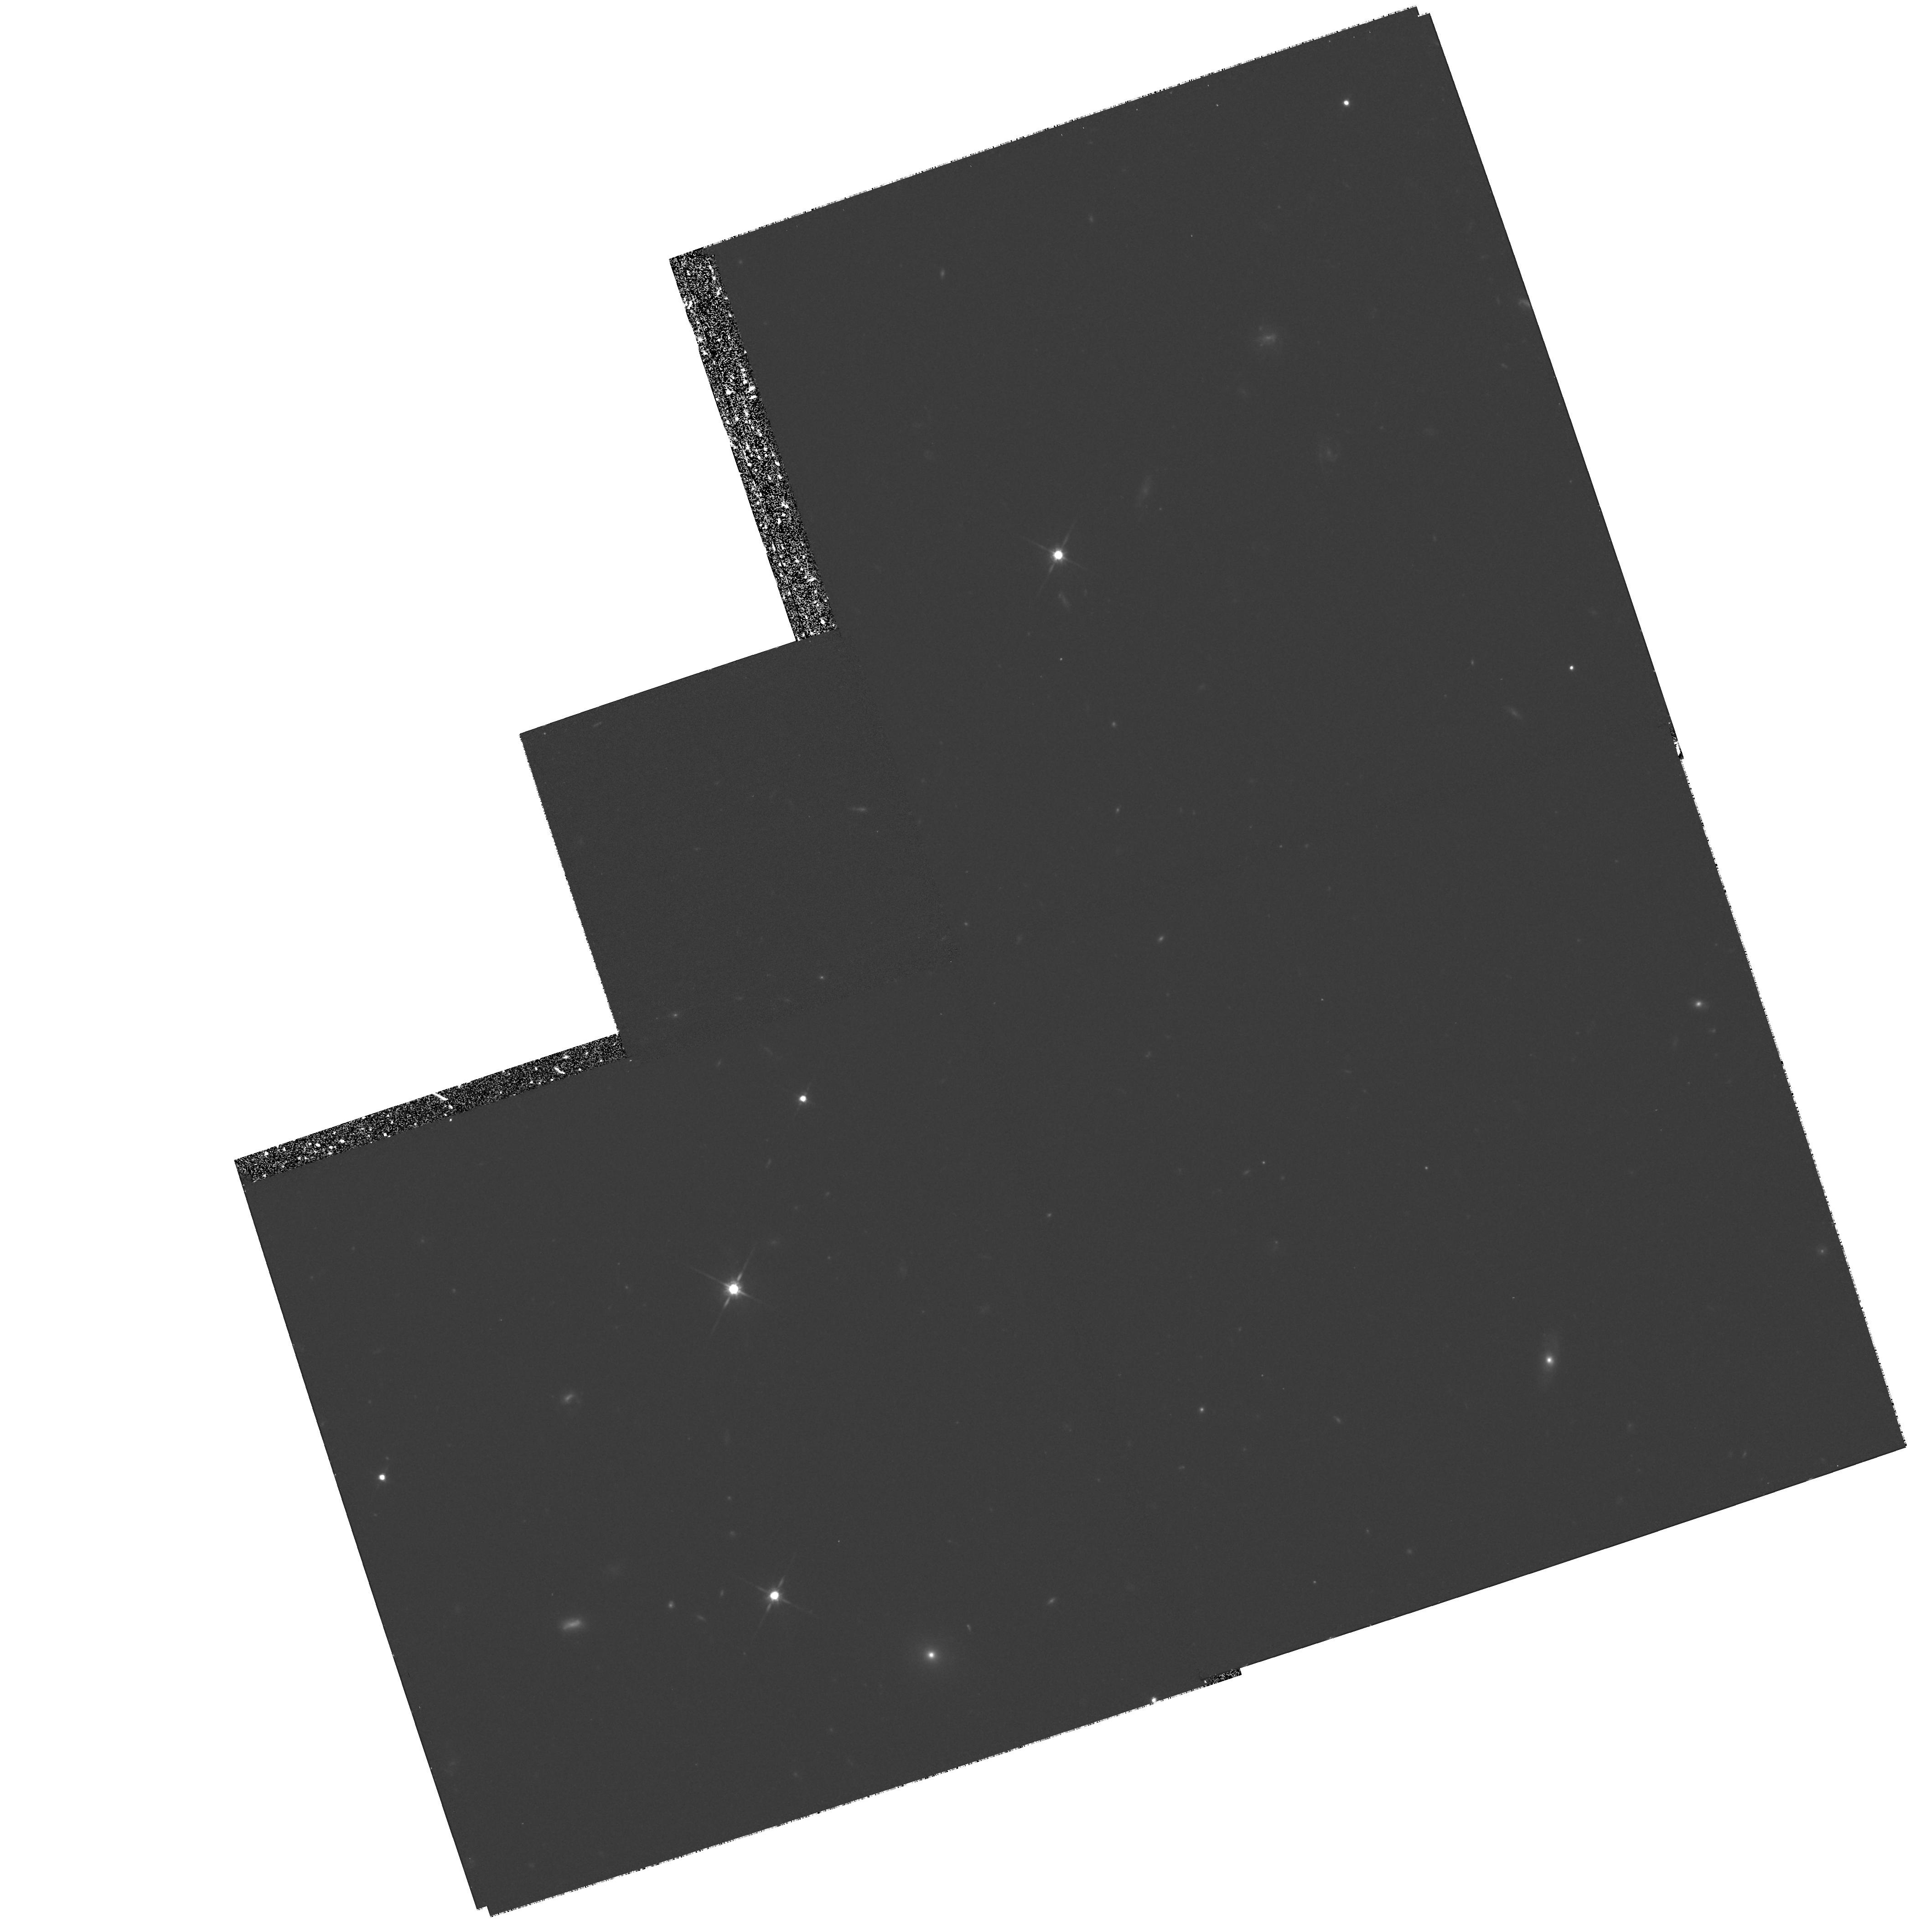
Target: PHL957-GAL. Instrument: WFPC2/PC. Filter: F814W. Exposure: 1.4 h. Observation ID: hst_6564_03_wfpc2_pc_f814w_u54k03

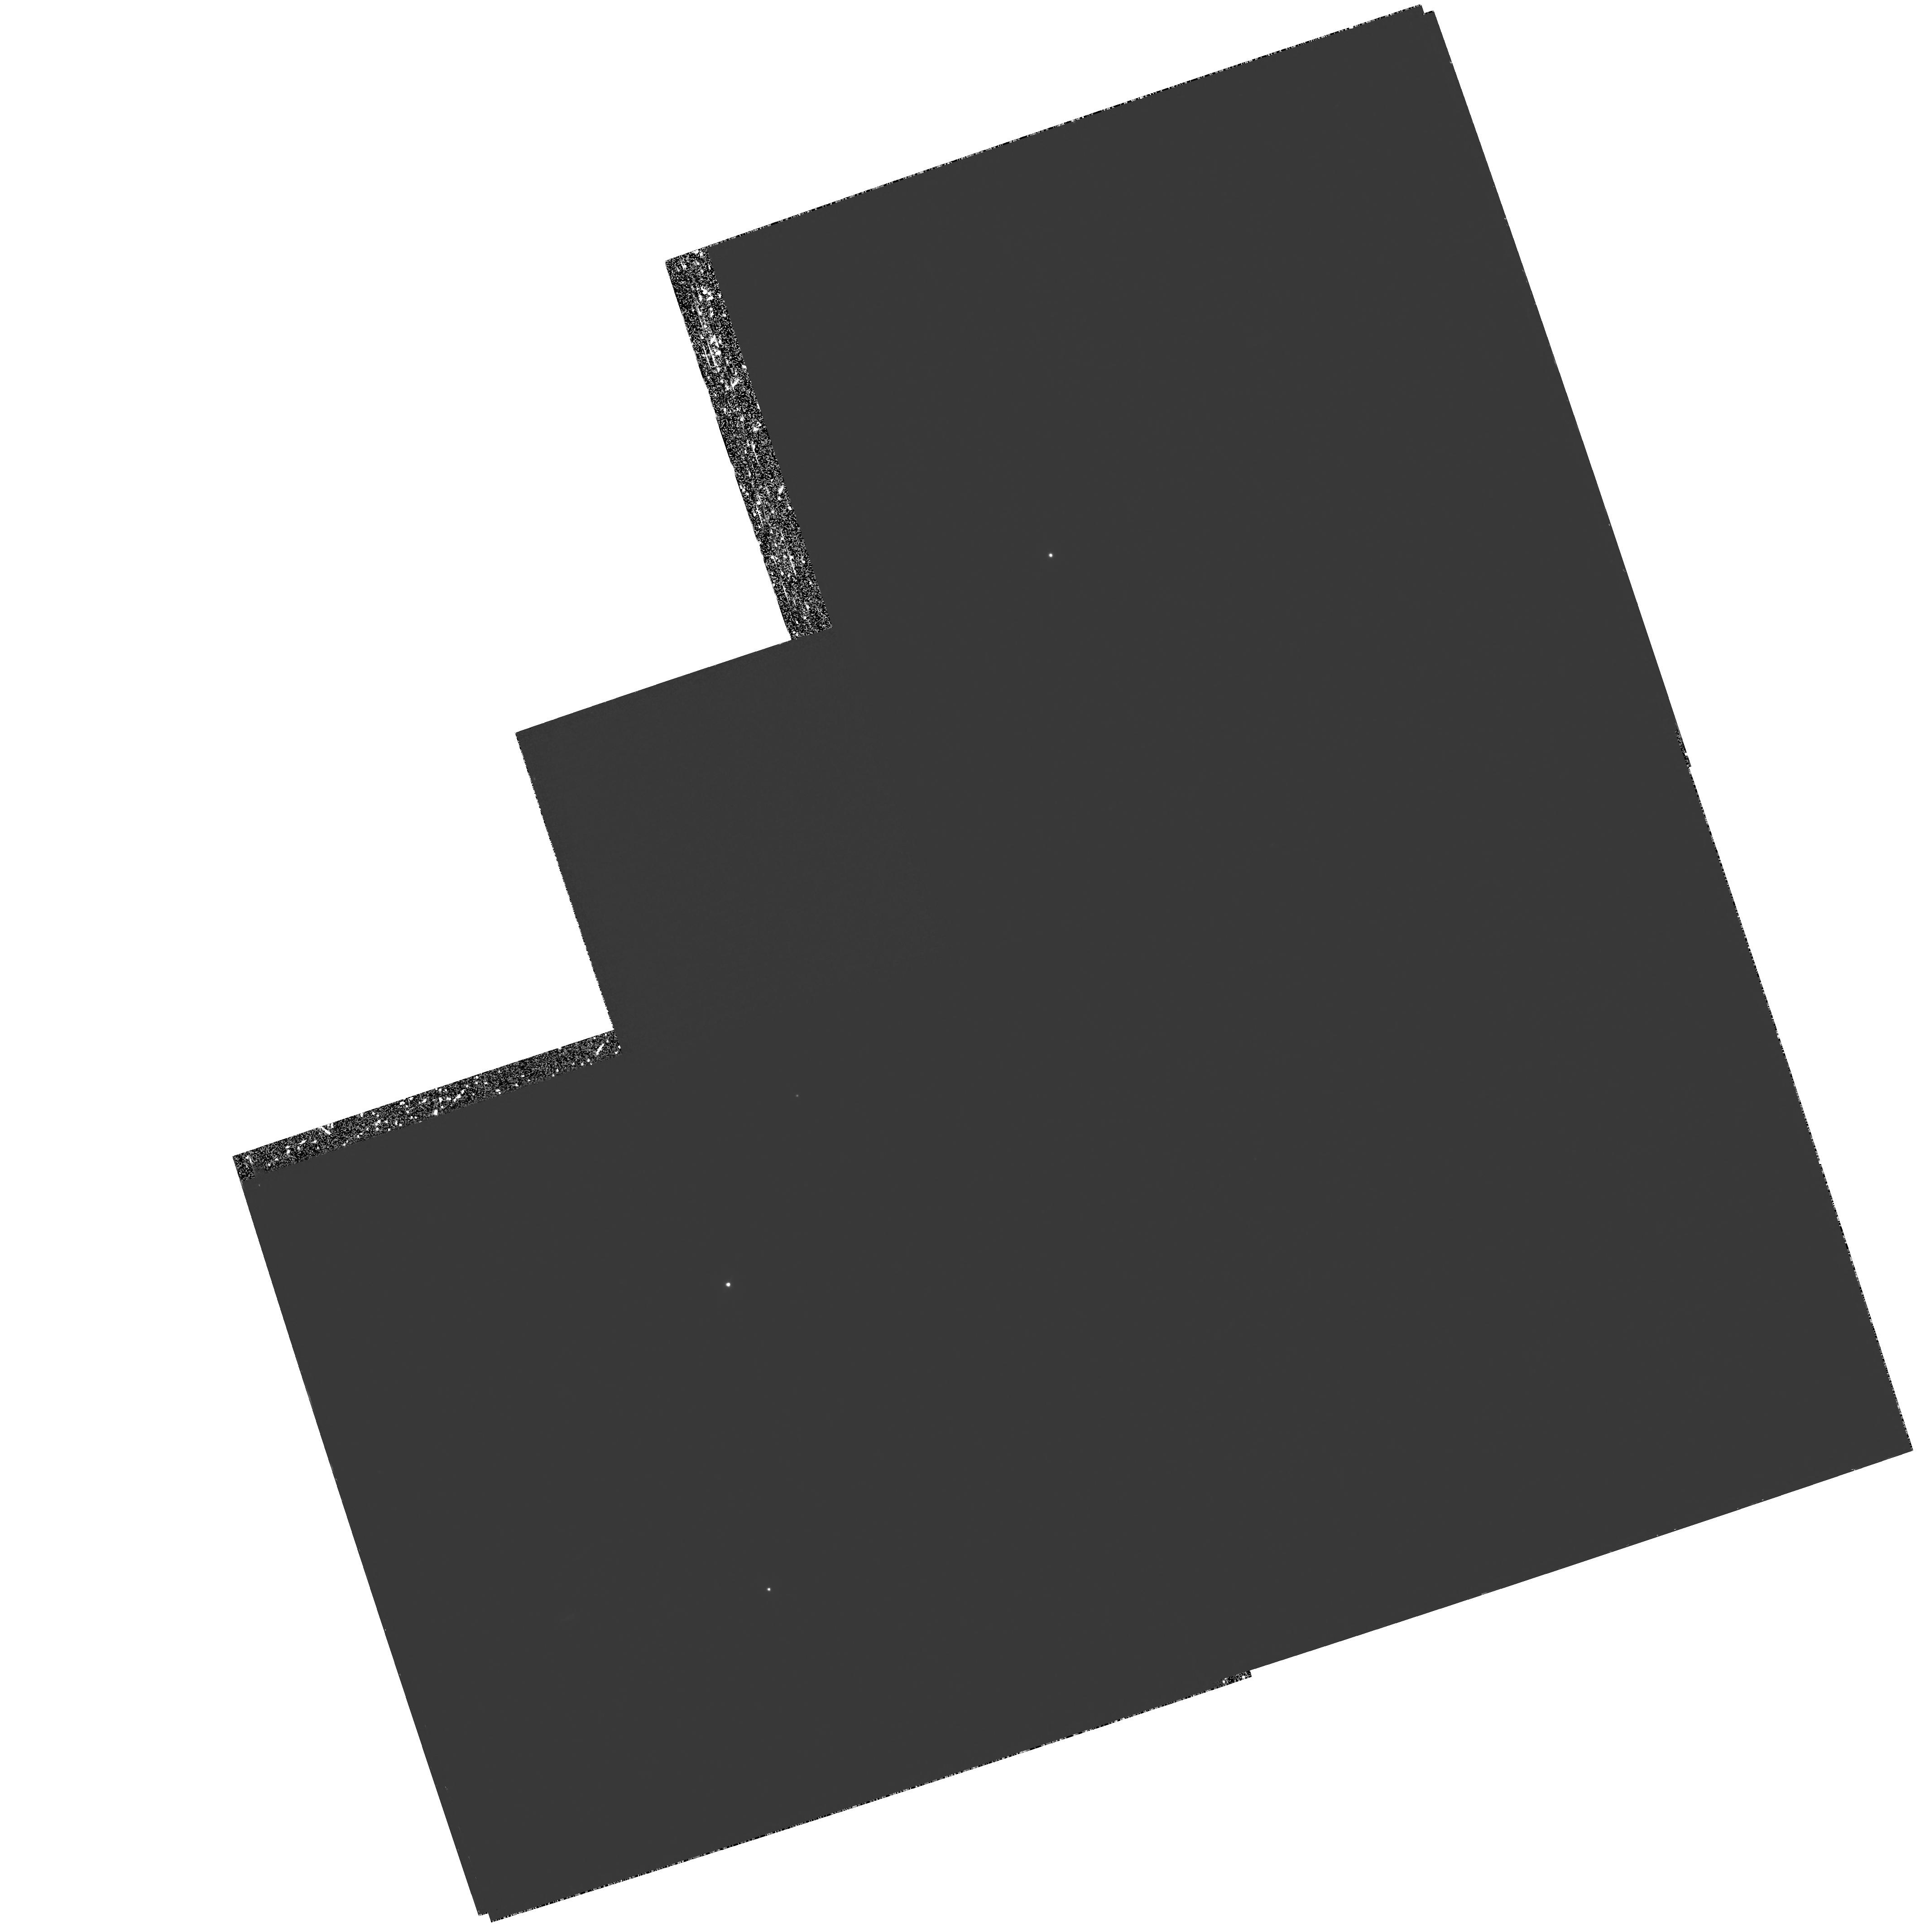
Target: PHL957-GAL. Instrument: WFPC2/PC. Filter: F410M. Exposure: 5.7 h. Observation ID: hst_6564_01_wfpc2_pc_f410m_u54k01

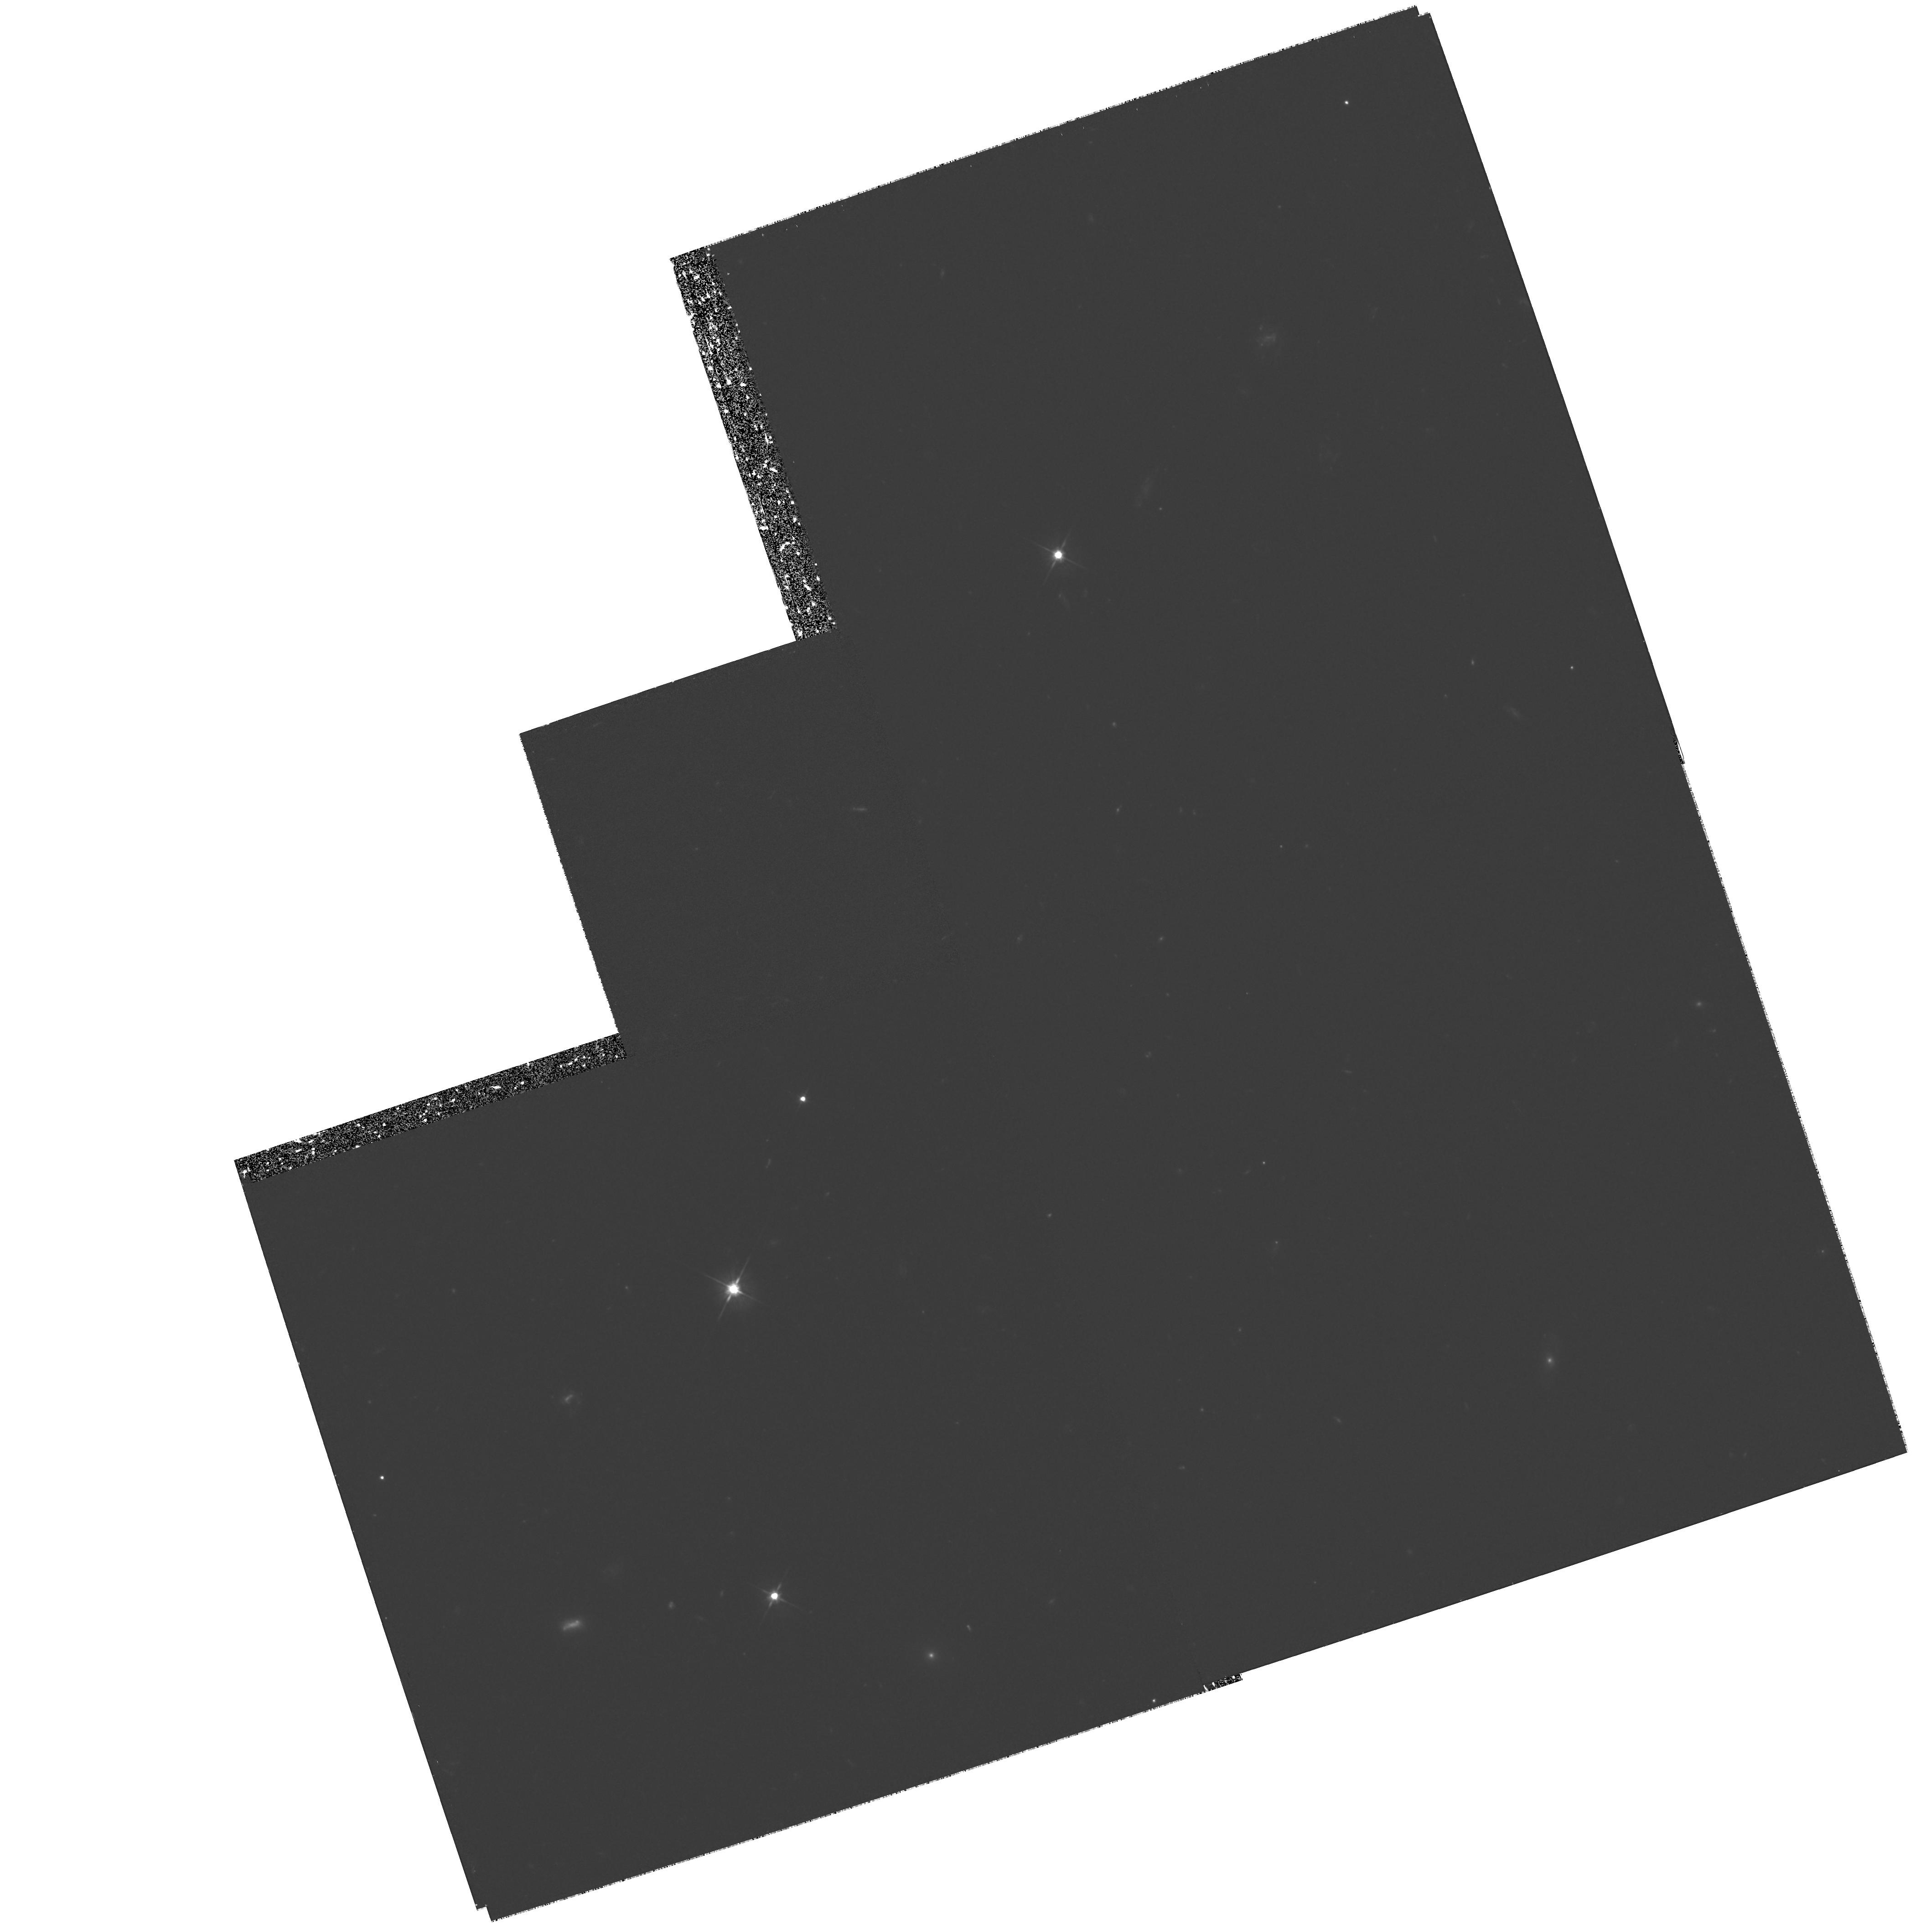
Target: PHL957-GAL. Instrument: WFPC2/PC. Filter: F555W. Exposure: 2.1 h. Observation ID: hst_6564_03_wfpc2_pc_f555w_u54k03

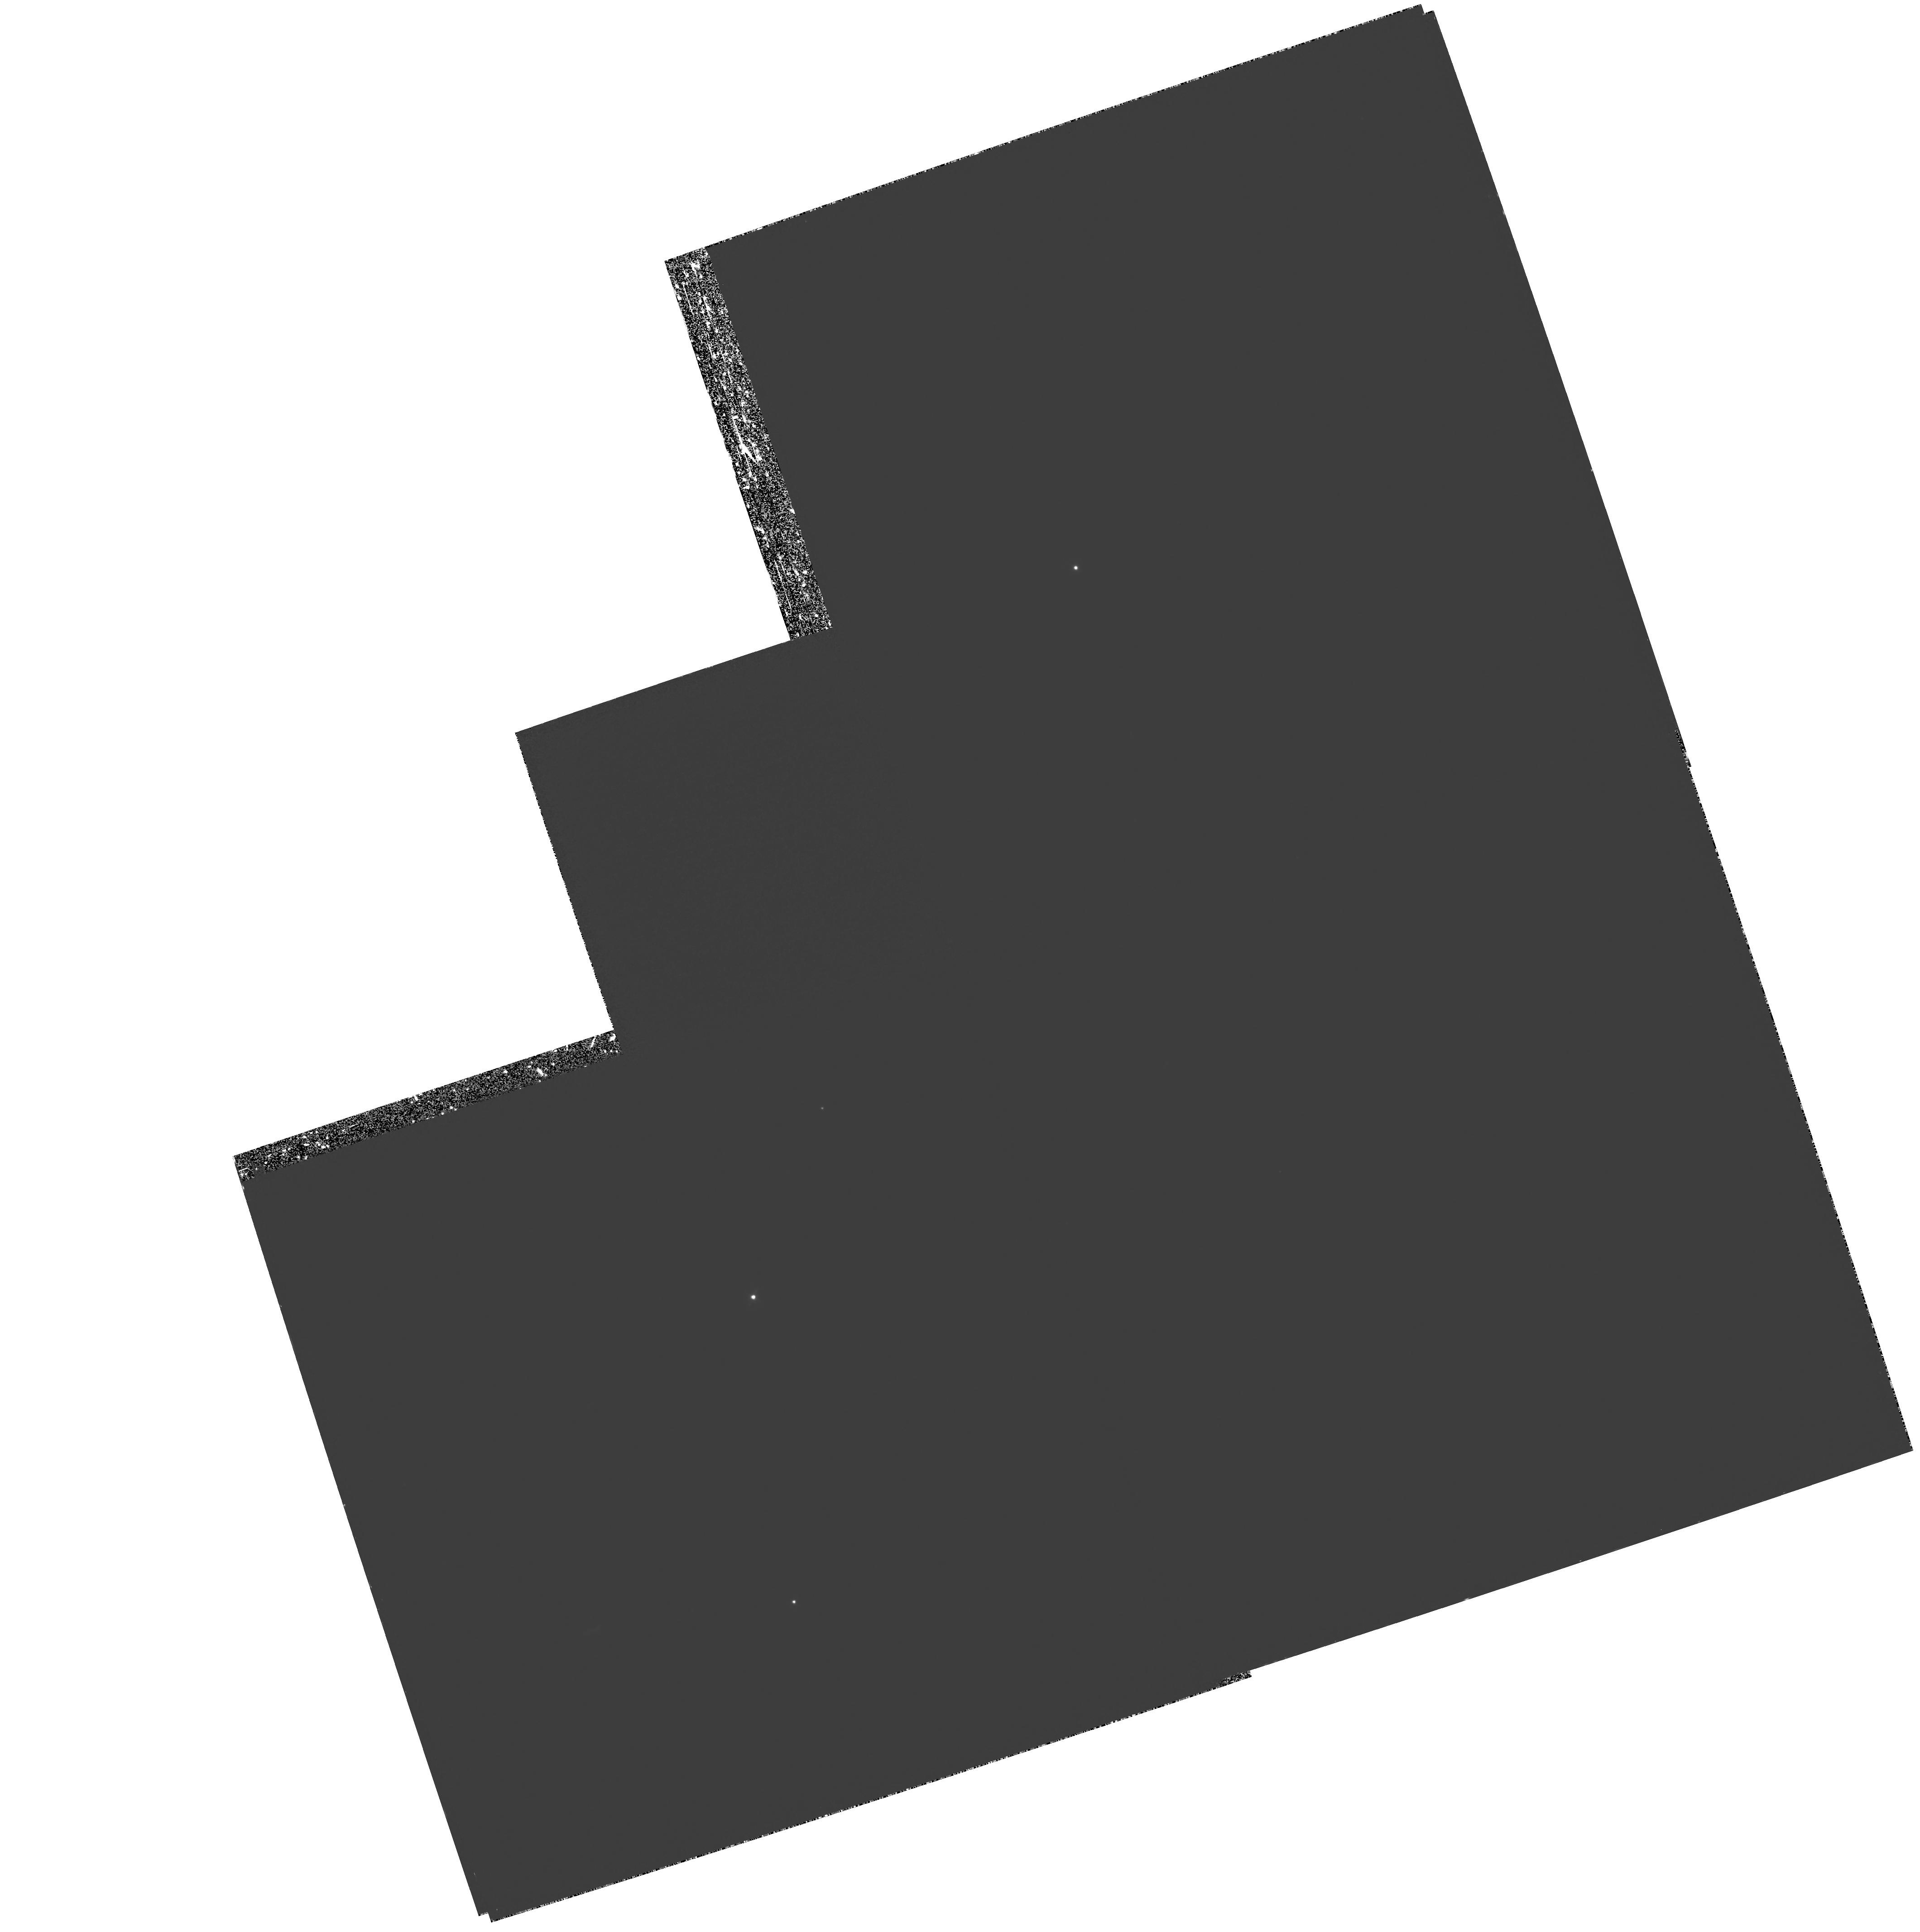
Target: PHL957-GAL. Instrument: WFPC2/PC. Filter: F410M. Exposure: 5.7 h. Observation ID: hst_6564_02_wfpc2_pc_f410m_u54k02

DETAILED MORPHOLOGY OF A LYMAN-ALPHA GALAXY AT Z=2.3 (PI: Lowenthal, James)

The identification and detailed study of galaxies at high redshift remains the most direct path to understanding galaxy formation and evolution, yet there are only a handful of radio quiet galaxies known in emission at z>1.5. By using HST and WFPC2 to image the Coup Fourre Galaxy -- the first Lyman-alpha emission galaxy discovered near a high-redshift damped Ly- alpha\ absorption line cloud-- at z=2.3 in Ly-alpha\ and broad-band V and I, I will discriminate between star formation and nuclear activity as the source of Ly-alpha\ emission and will be able to test for evidence of galaxy mergers or interaction, and of the clumpy star formation sites thought to accompany young, coalescing galaxies. This source is a viable candidate for a primeval galaxy, the Rosetta Stone of cosmology, and detailed morphological study on kpc scales is crucial to compare the light profile to current-day disk or bulge systems, to relate the galaxy's characteristics directly to theories of galaxy formation, and to help clarify the relation between absorbing and emitting galaxies. Multi-band photometry will allow direct comparison to spectral synthesis models of galaxy evolution to estimate the galaxy's age and star formation history. We will also search the field for additional compact galaxies or protogalaxies physically associated with the absorber/emitter pair, using the Ly-alpha\ and broad-band filters to select candidates via their colors, sizes, and morphologies.